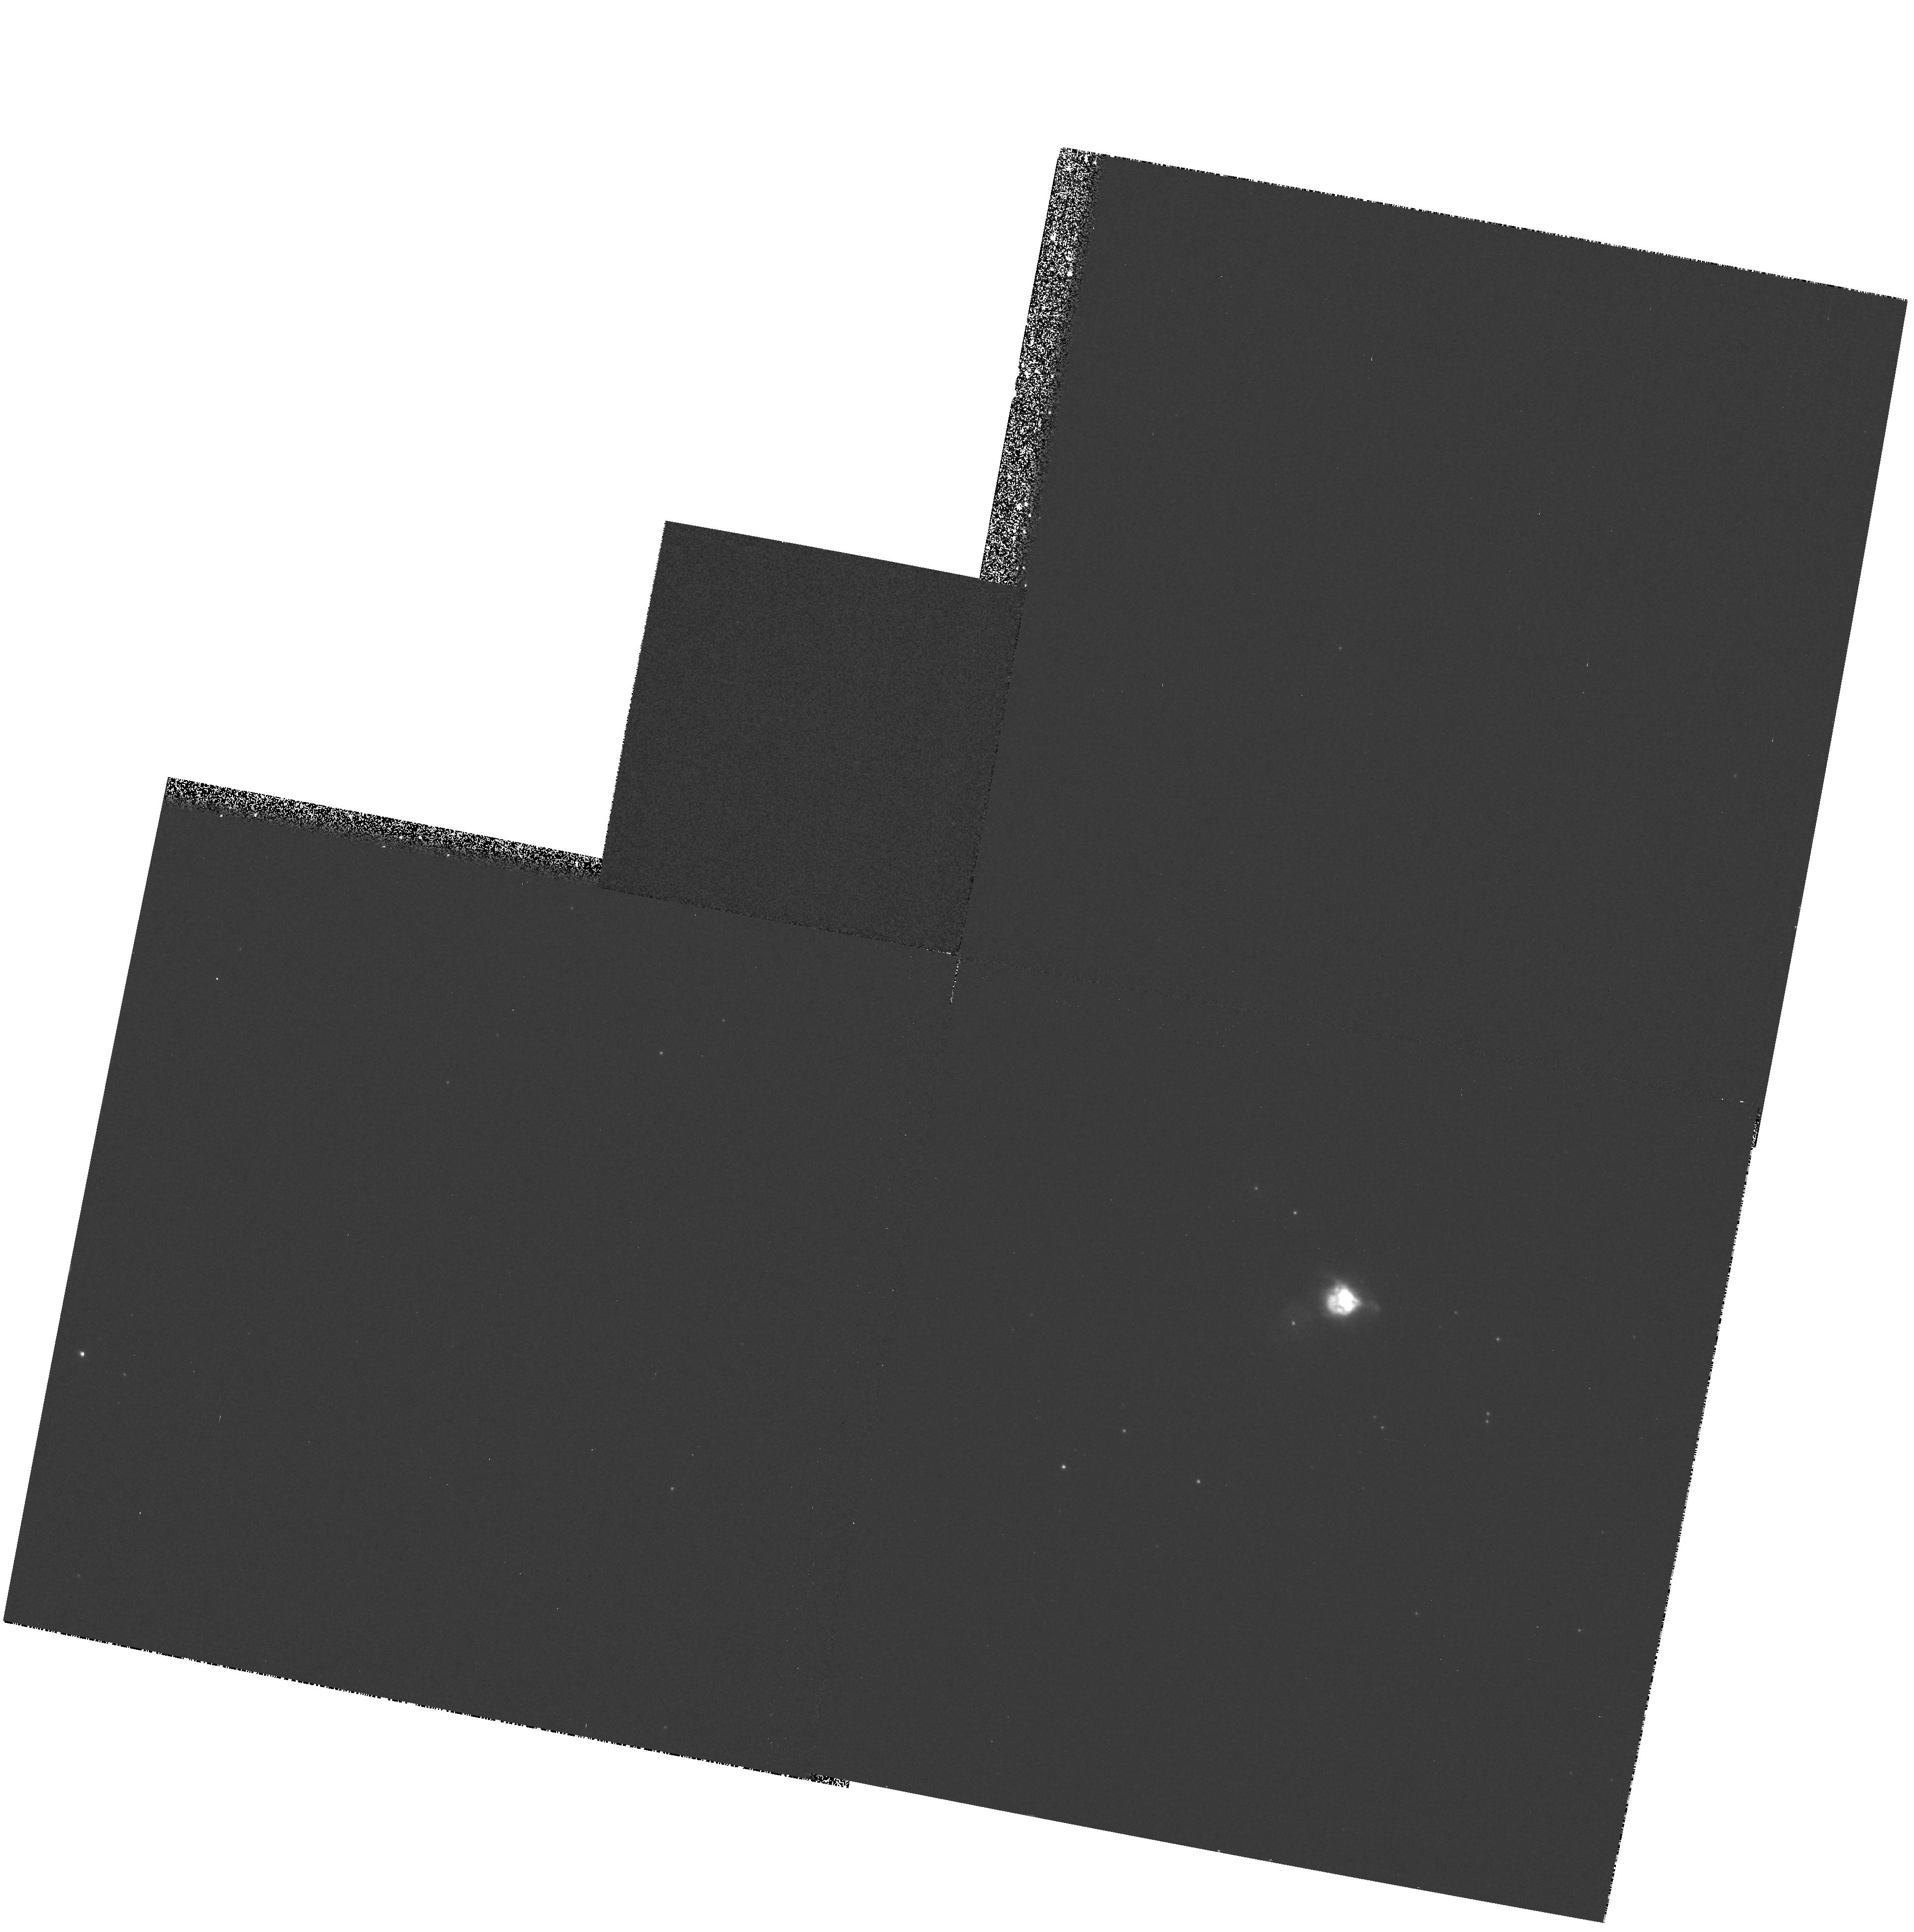
Target: NEB-012409-730917
Instrument: WFPC2/PC
Filter: F953N
Exposure: 12 min
Observation ID: hst_6839_51_wfpc2_pc_f953n_u40e51

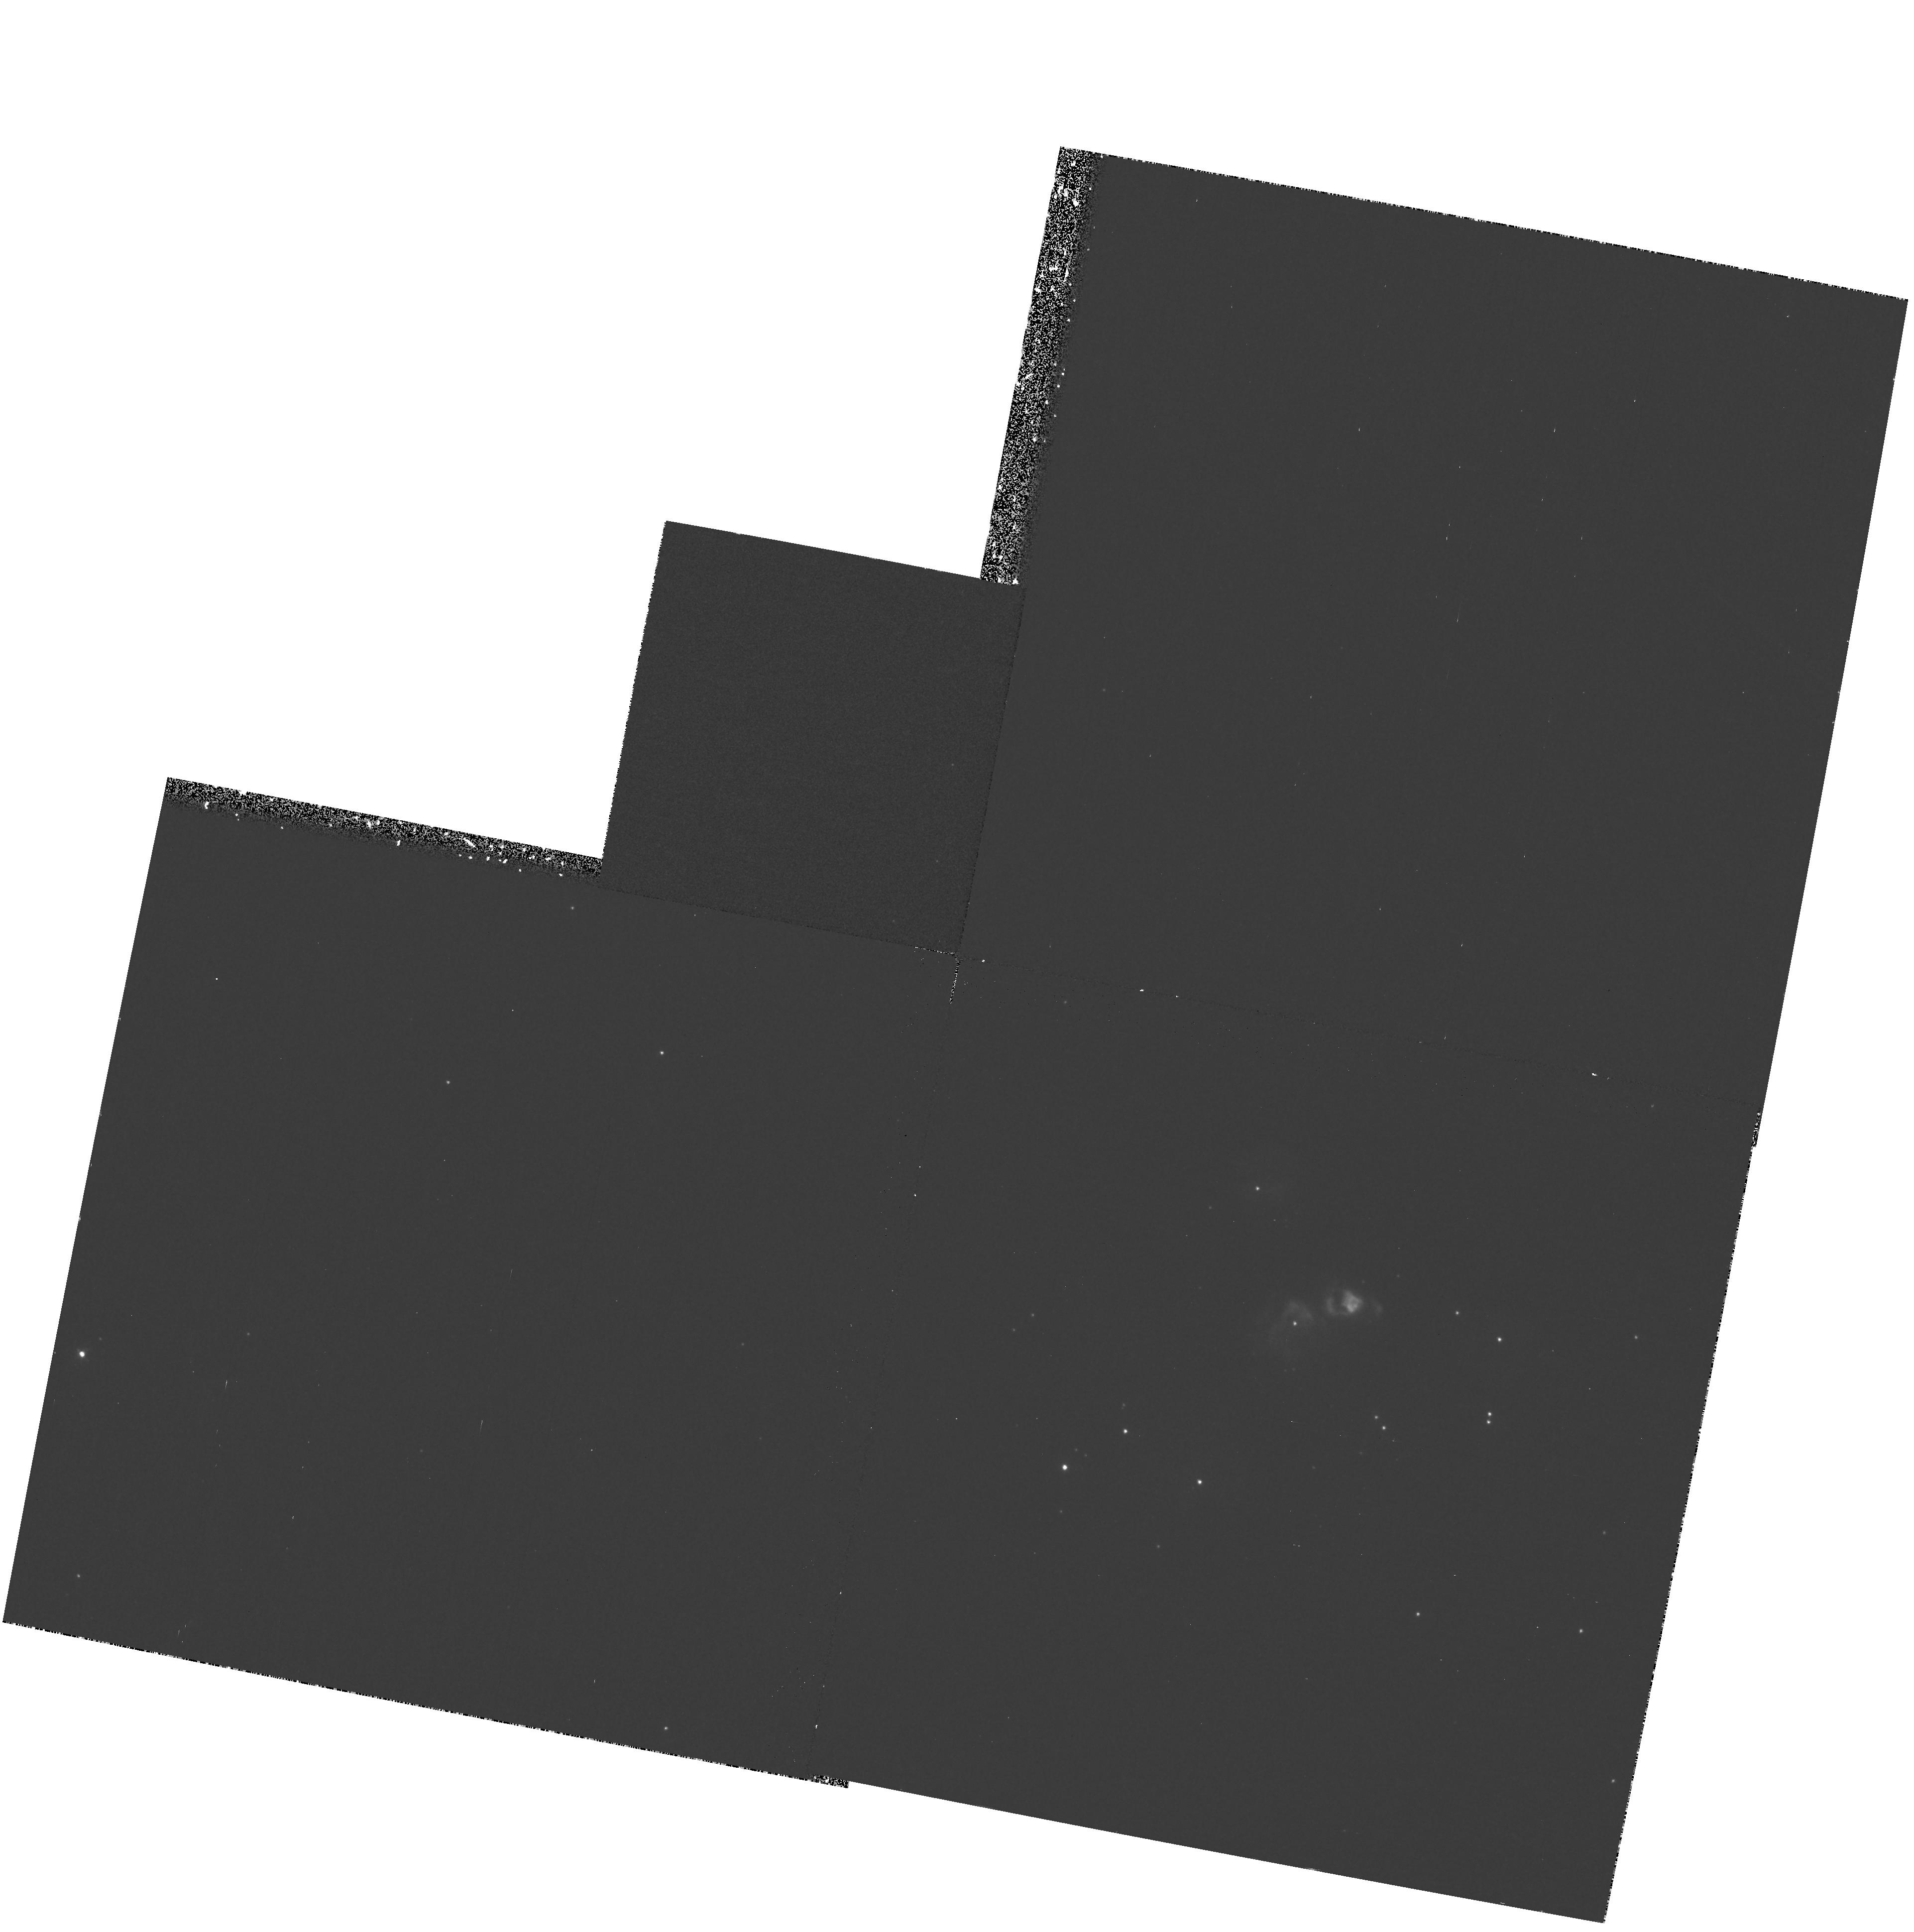
Target: NEB-012409-730917
Instrument: WFPC2/PC
Filter: F375N
Exposure: 35 min
Observation ID: hst_6839_51_wfpc2_pc_f375n_u40e51

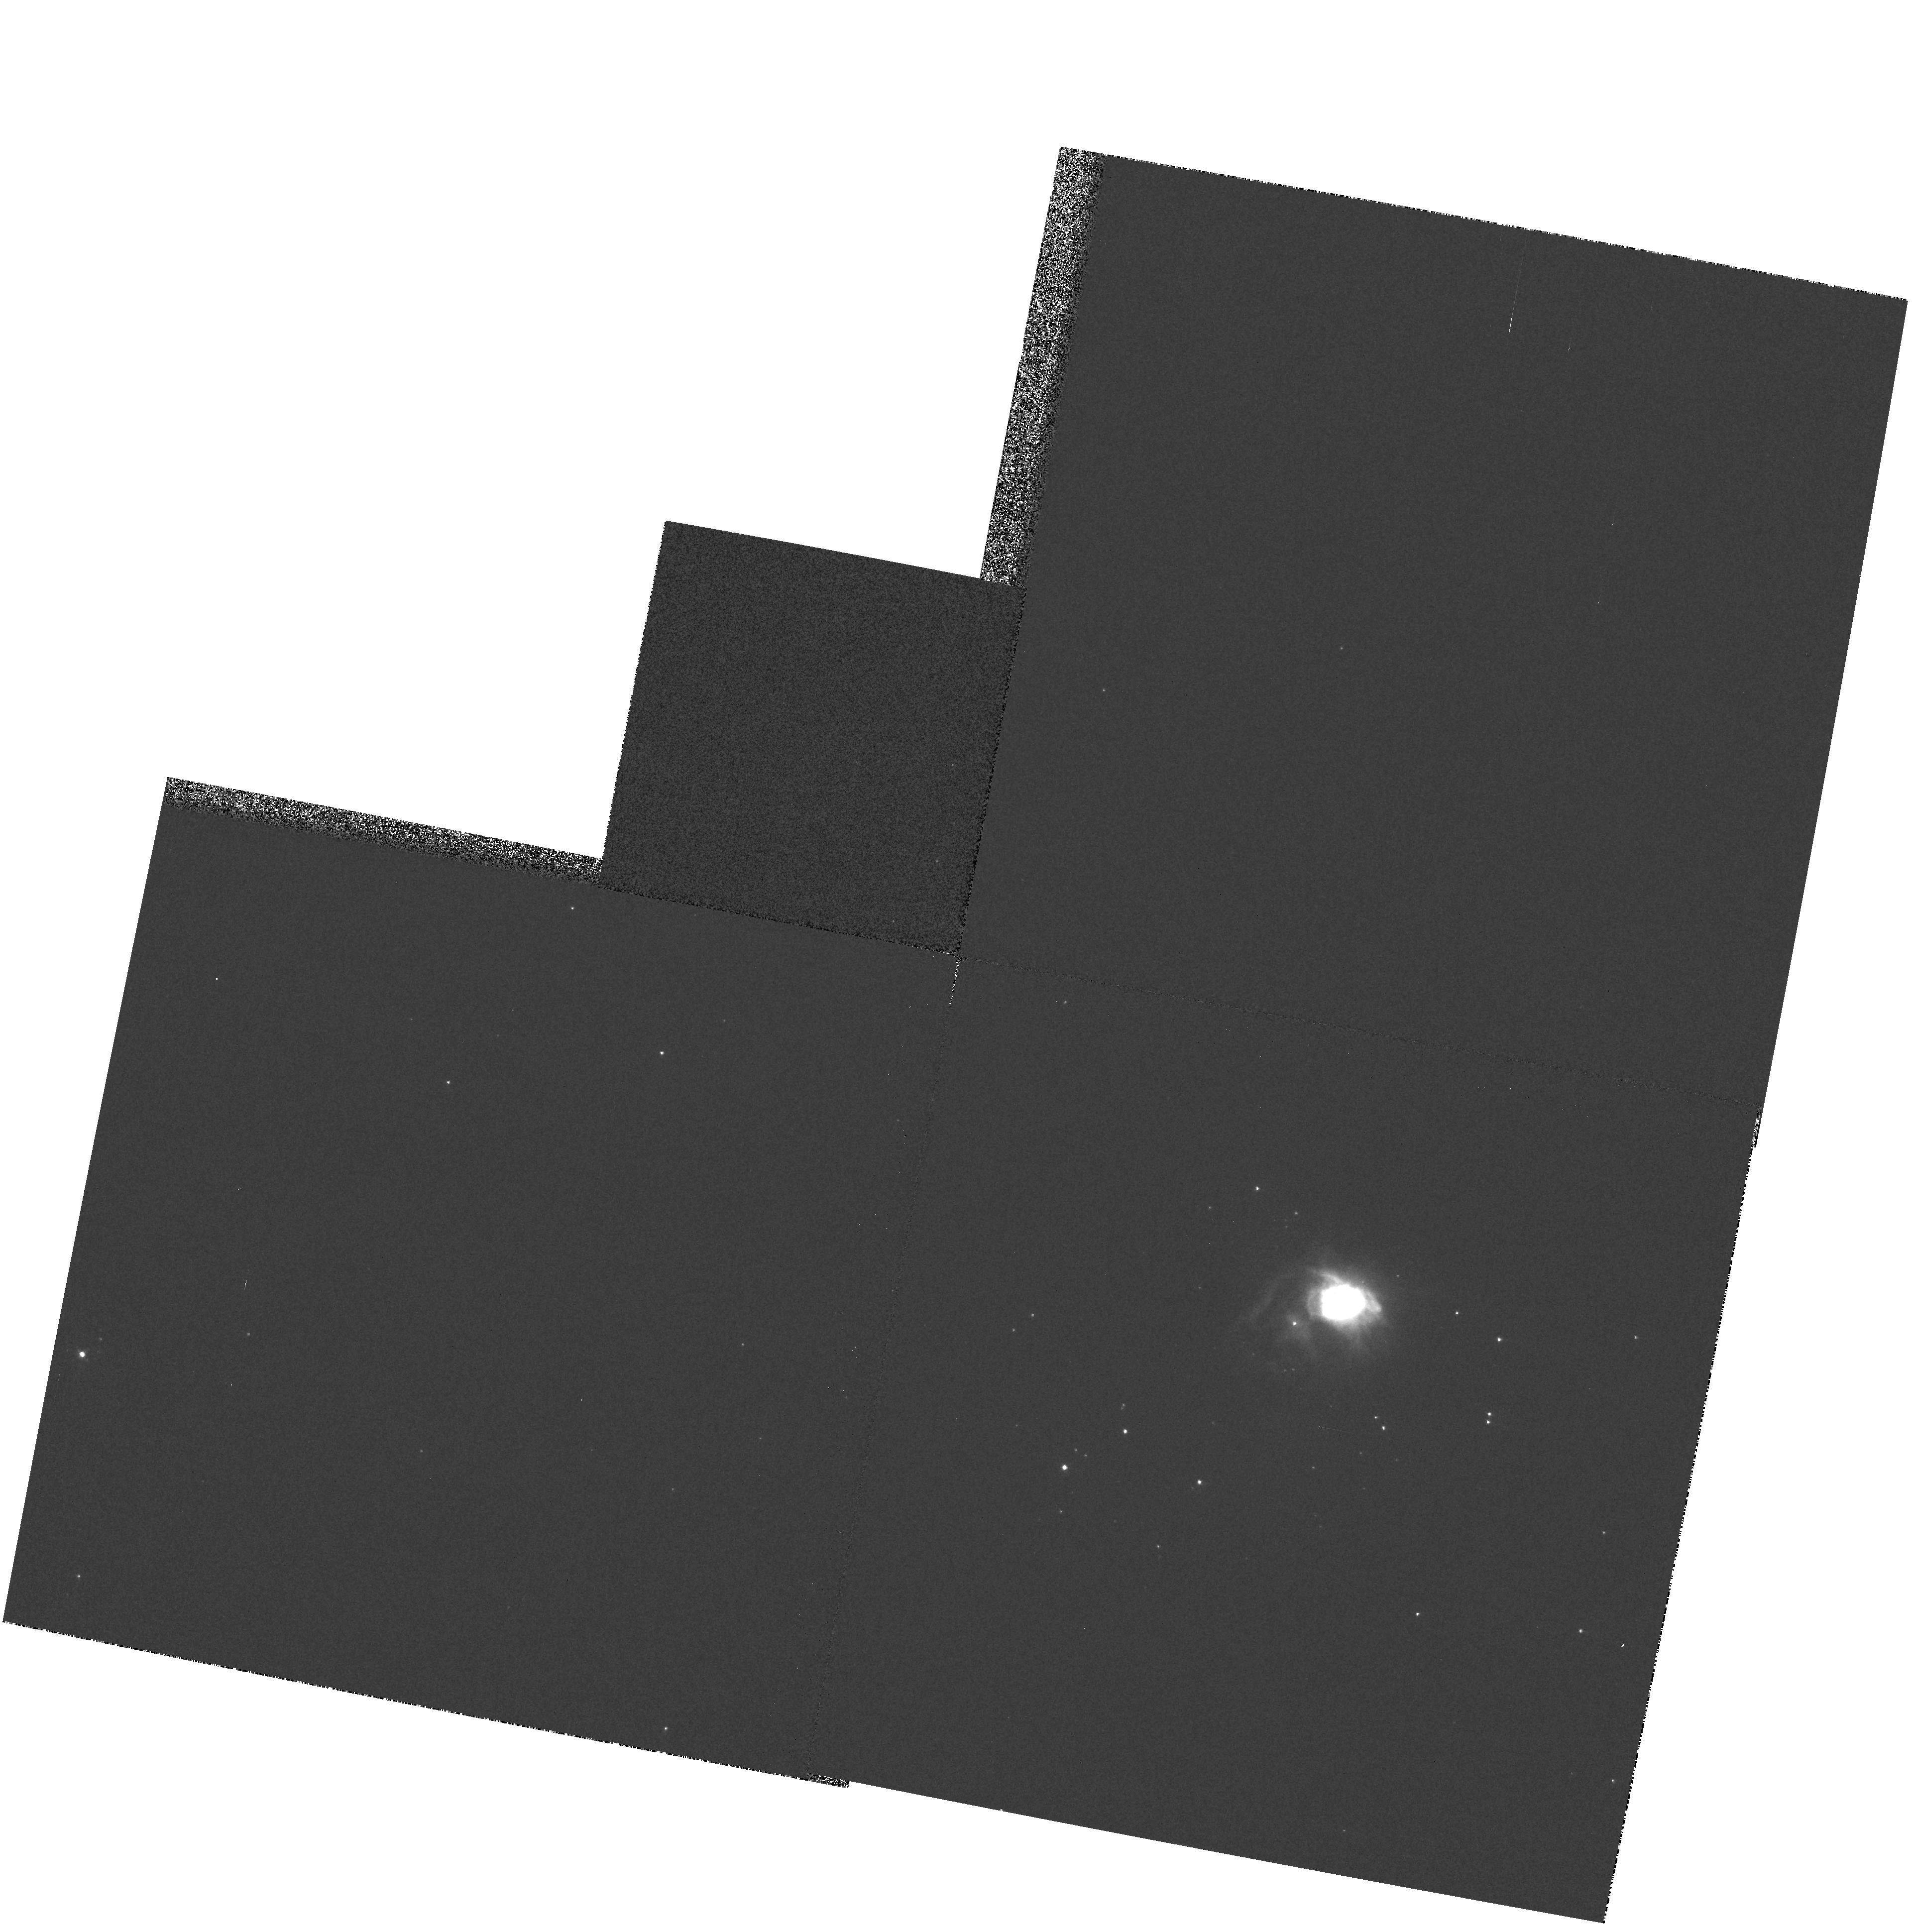
Target: NEB-012409-730917
Instrument: WFPC2/PC
Filter: F502N
Exposure: 4 min
Observation ID: hst_6839_51_wfpc2_pc_f502n_u40e51

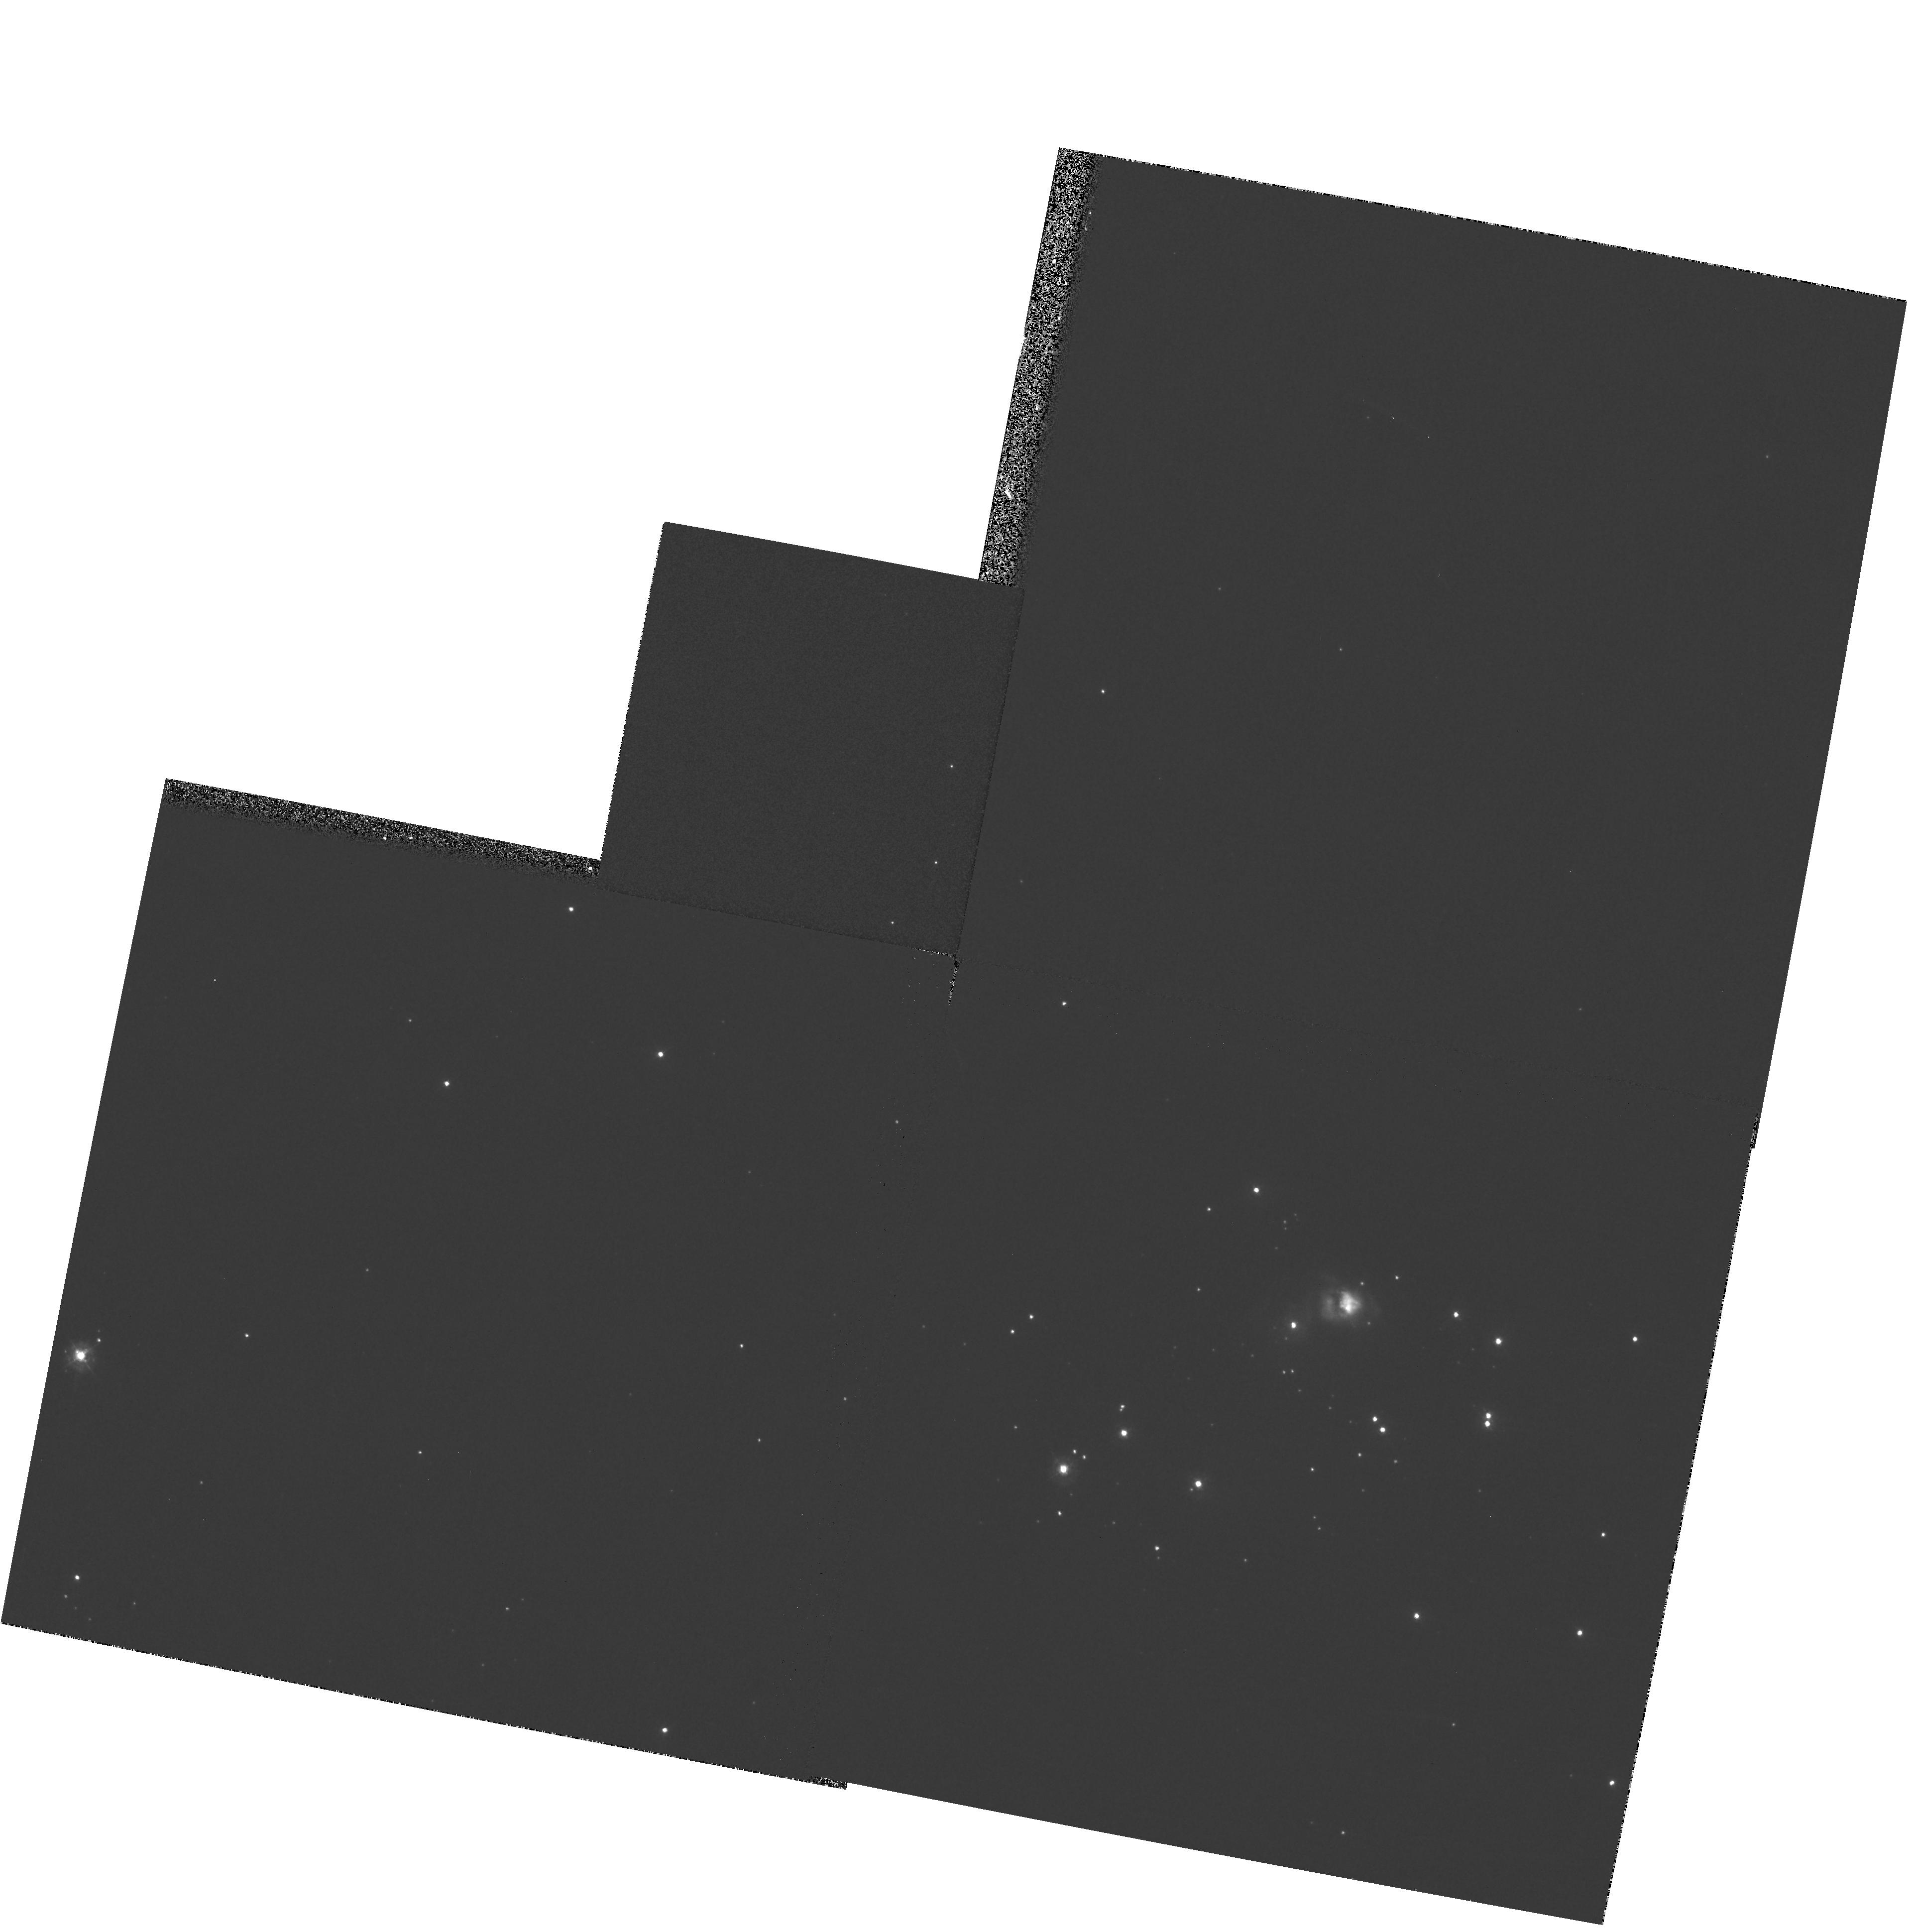
Target: NEB-012409-730917
Instrument: WFPC2/PC
Filter: F336W
Exposure: 5 min
Observation ID: hst_6839_51_wfpc2_pc_f336w_u40e51

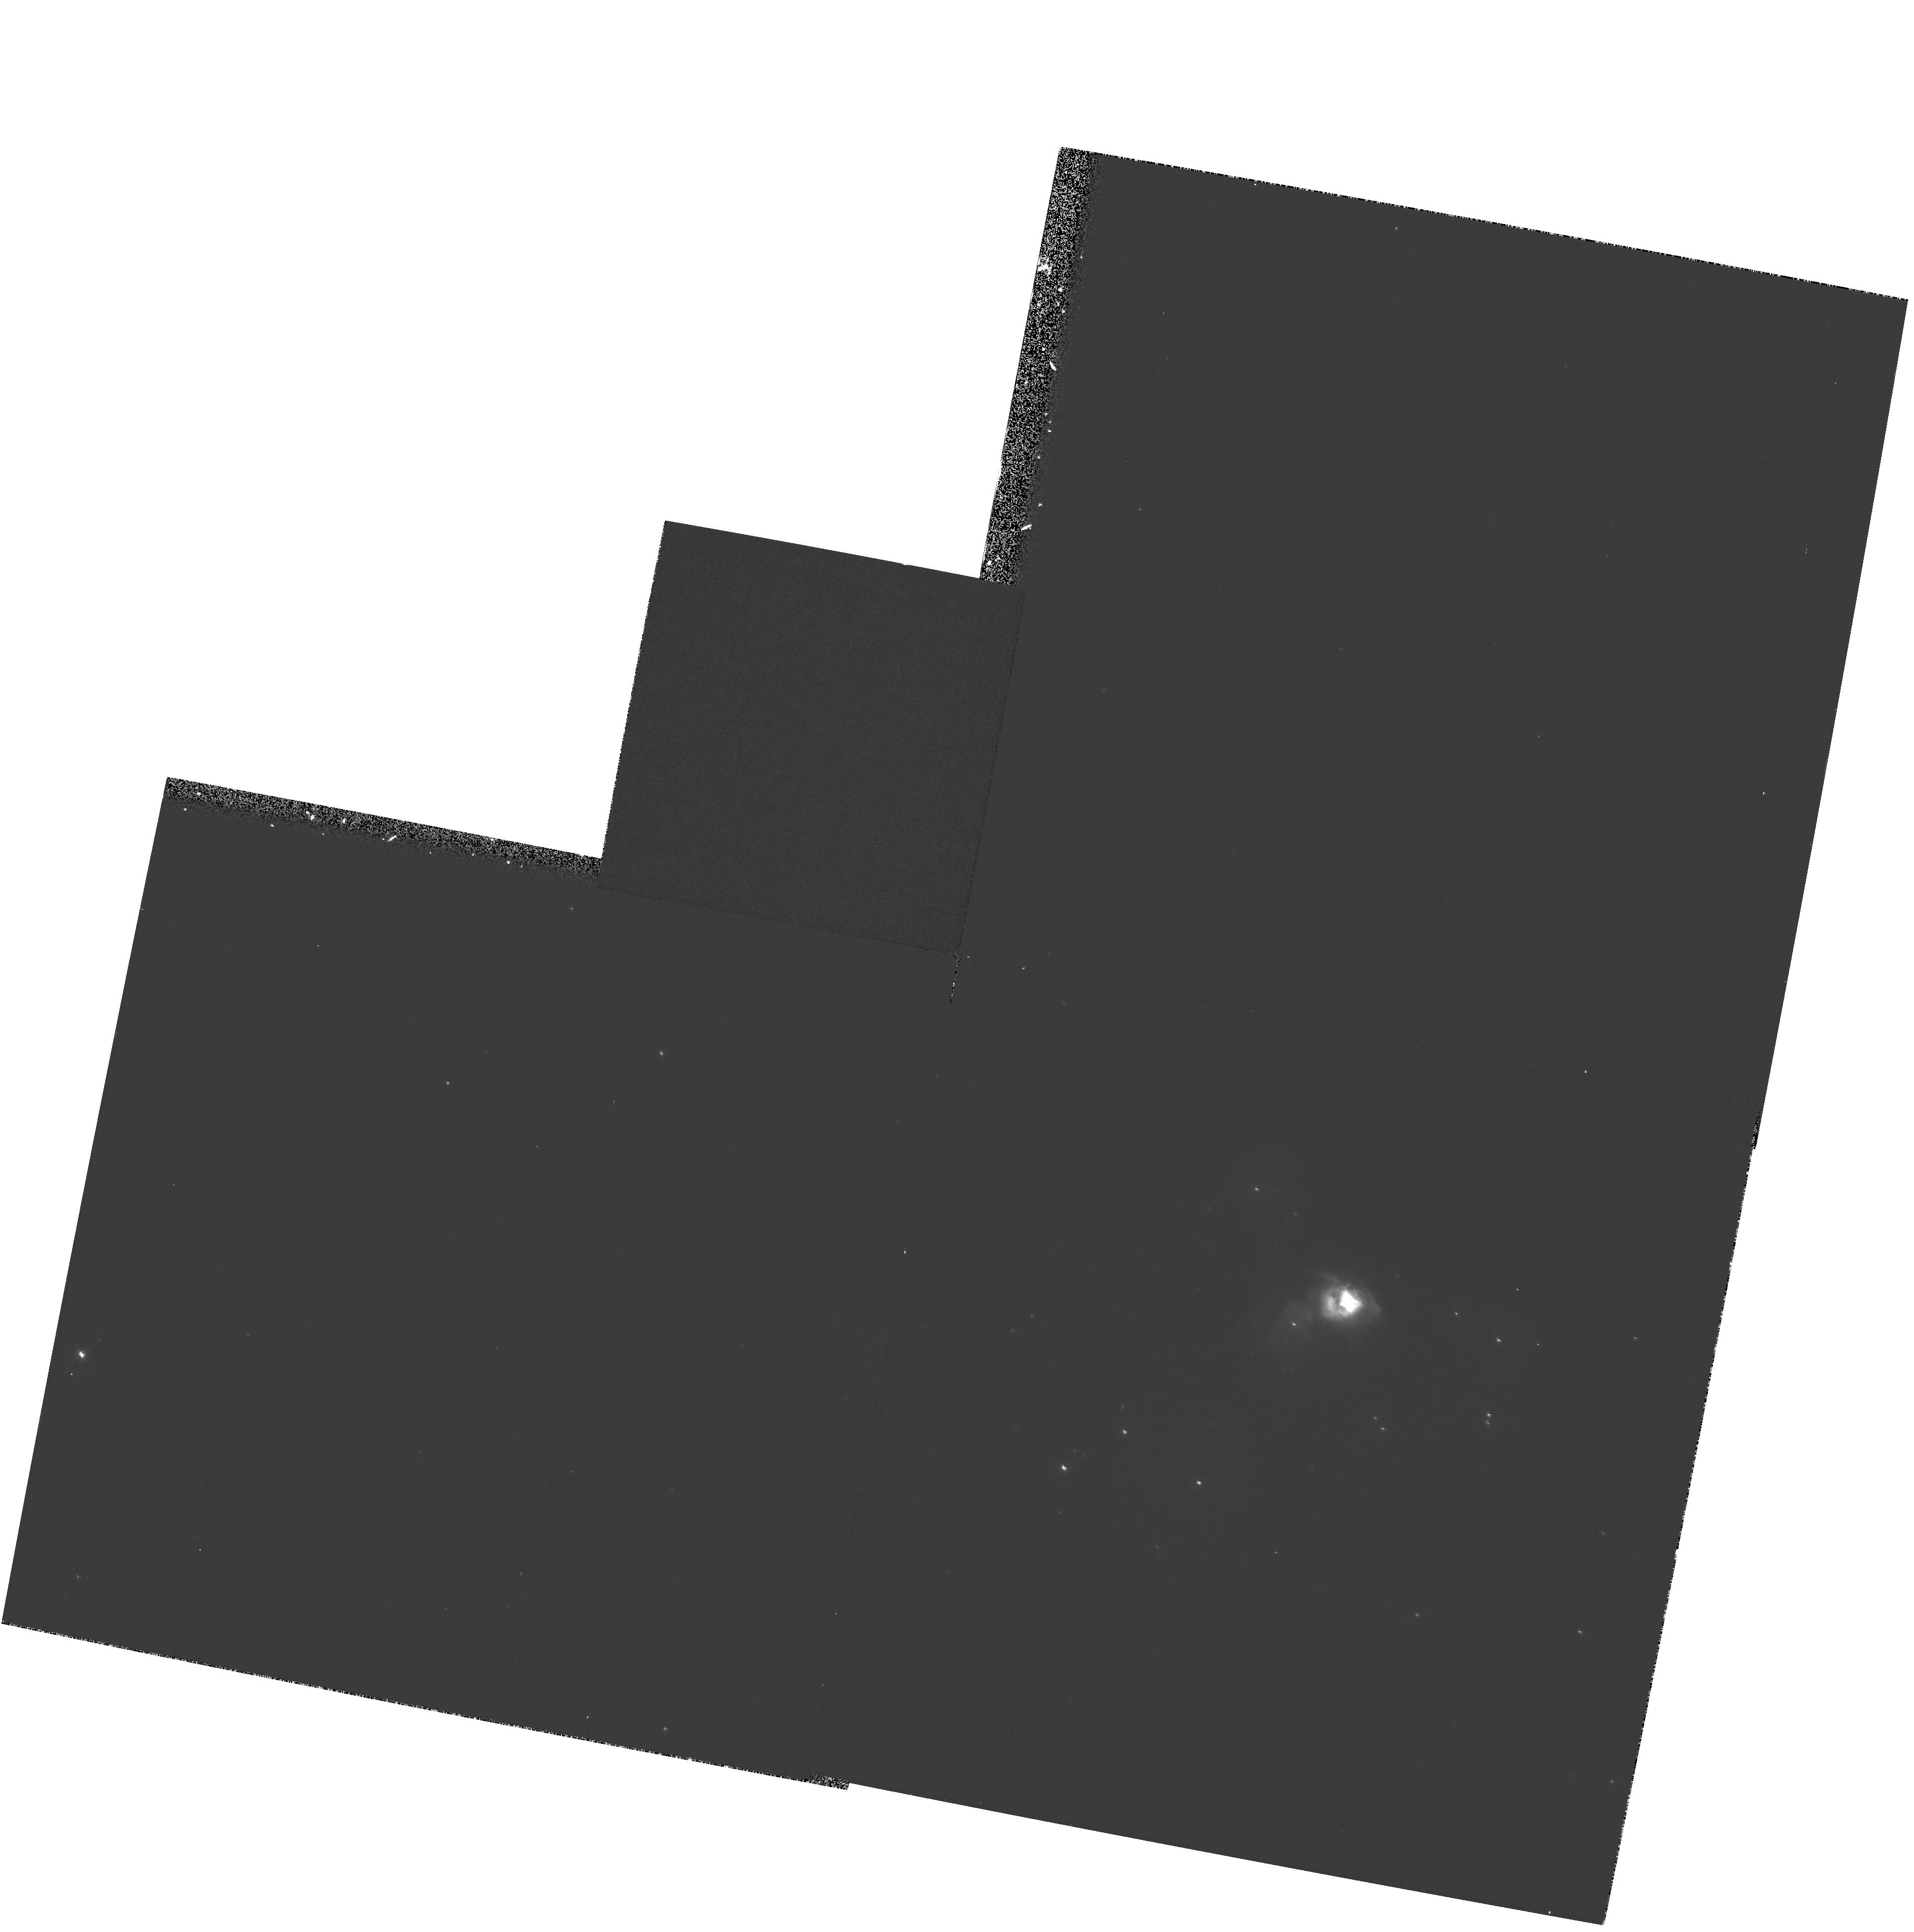
Target: NEB-012409-730917
Instrument: WFPC2/PC
Filter: F487N
Exposure: 20 min
Observation ID: hst_6839_51_wfpc2_pc_f487n_u40e51

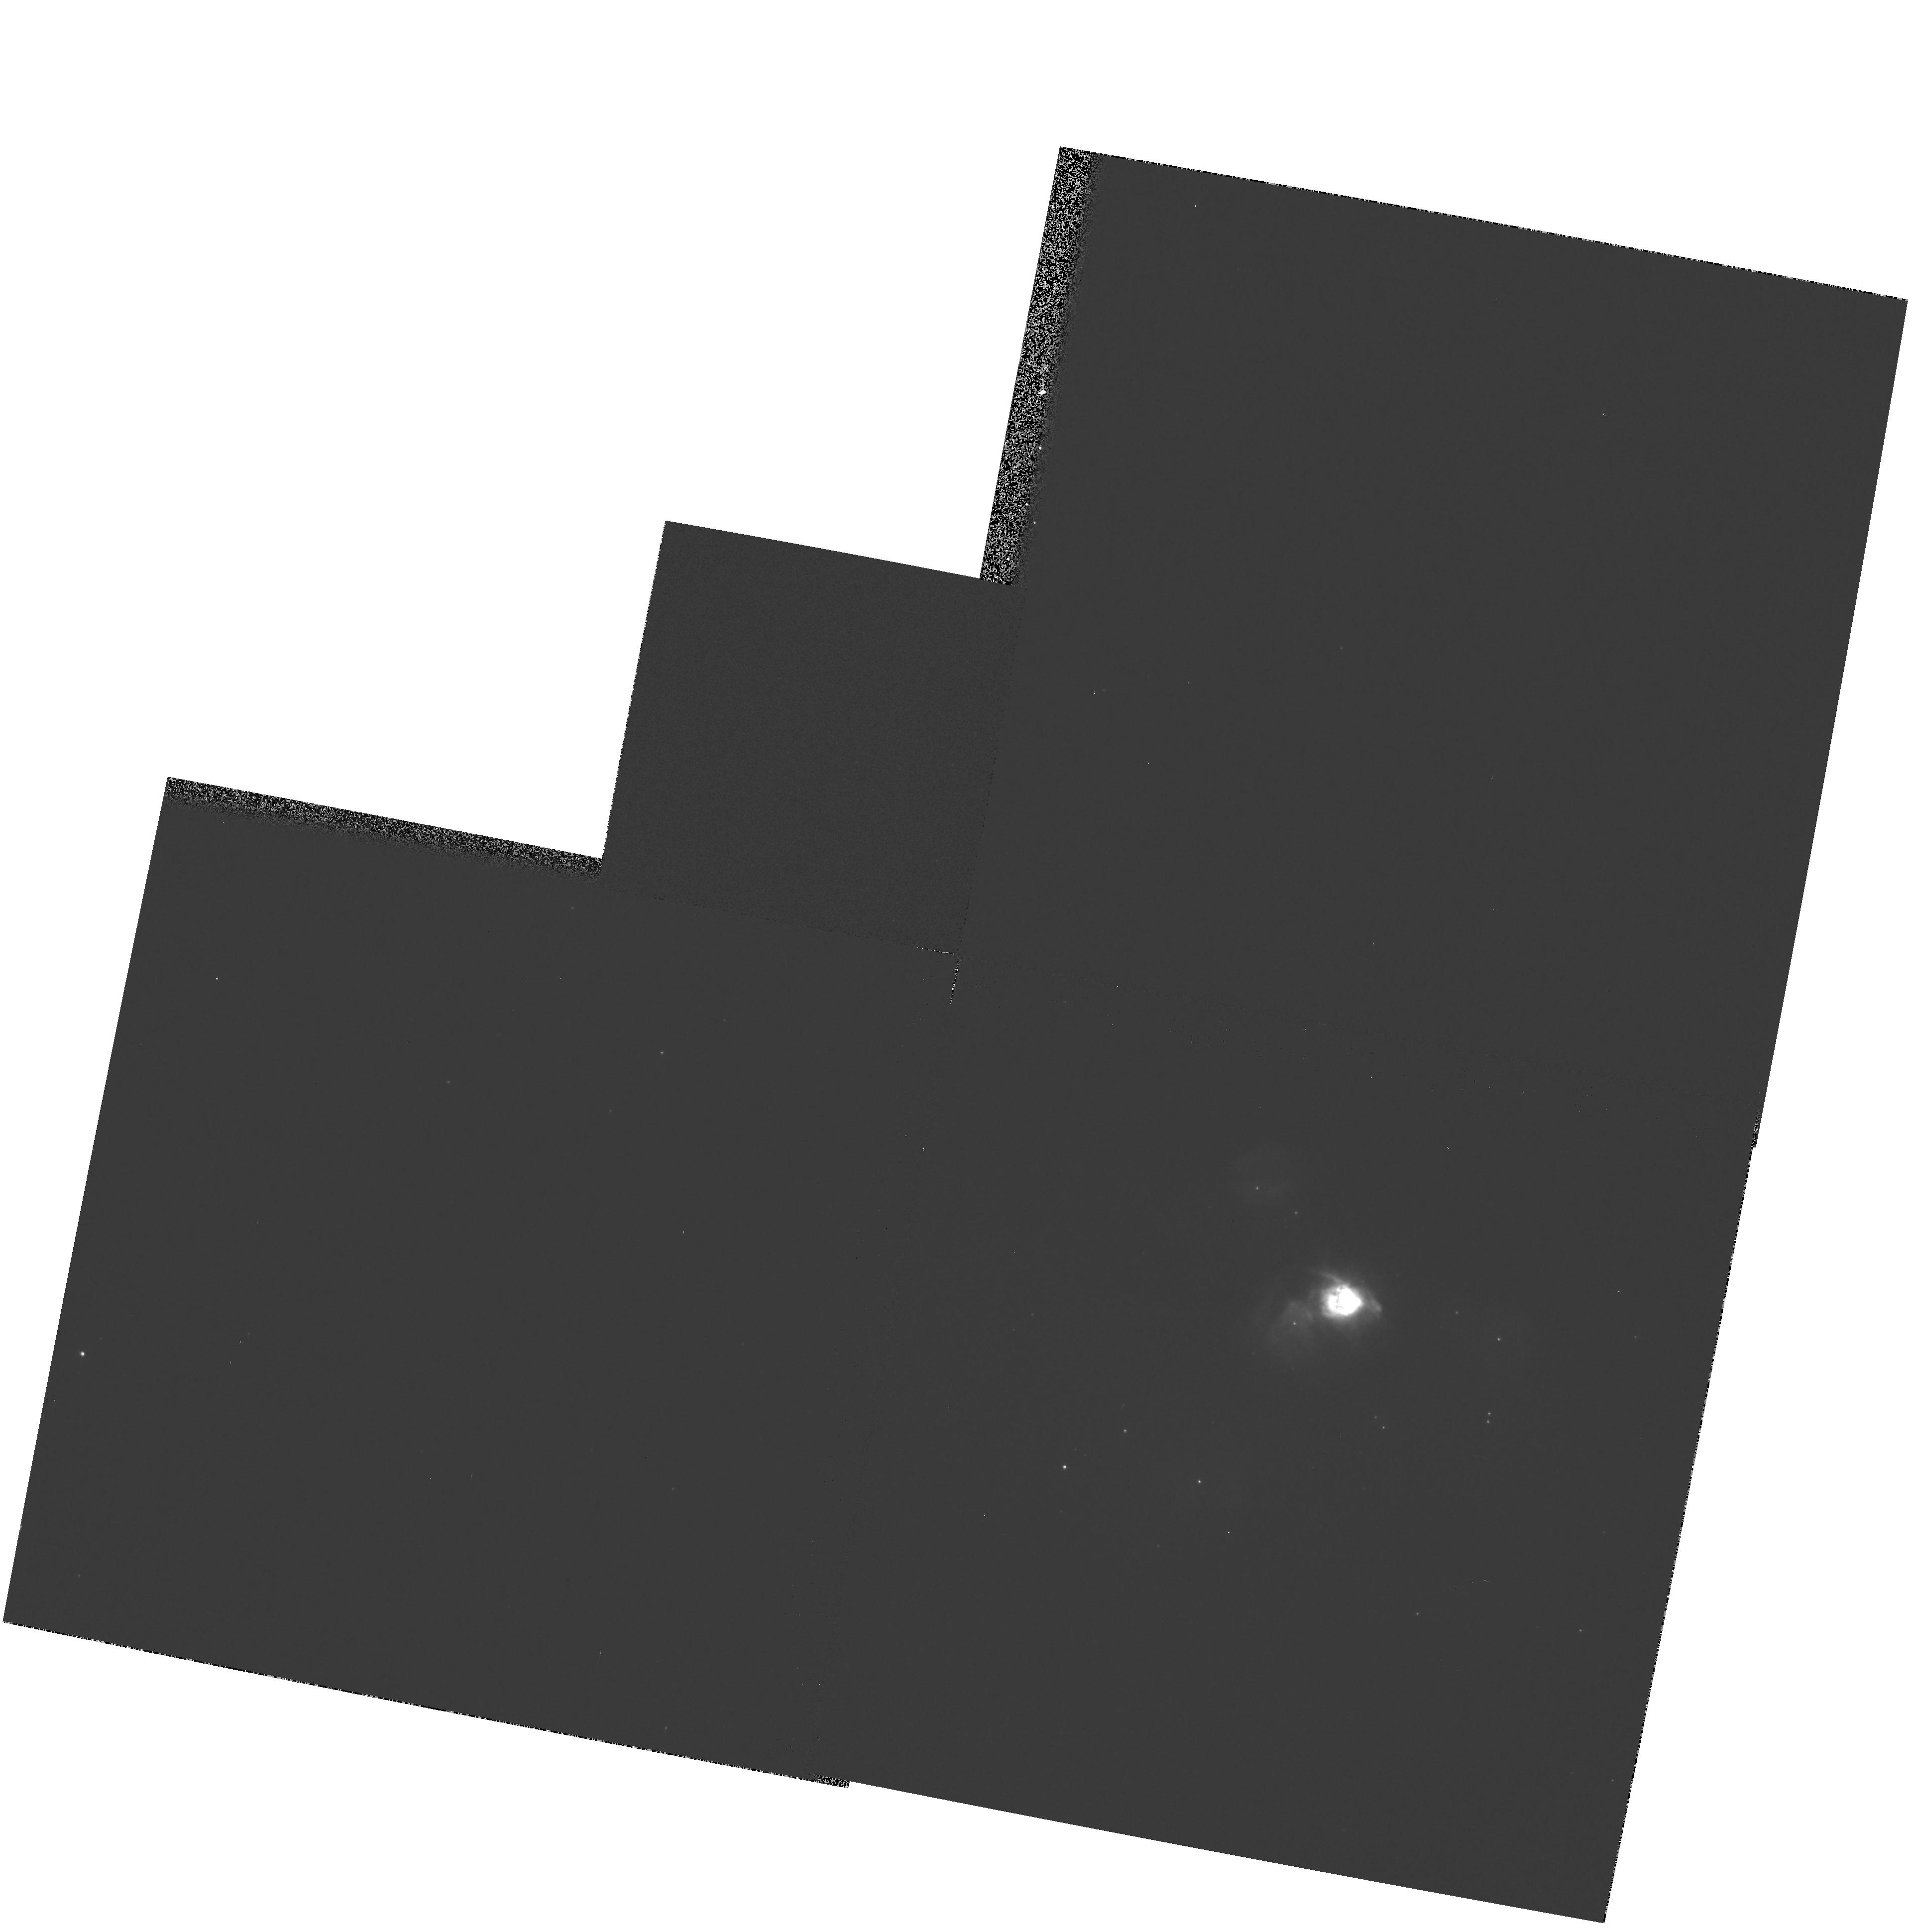
Target: NEB-012409-730917
Instrument: WFPC2/PC
Filter: F656N
Exposure: 3 min
Observation ID: hst_6839_51_wfpc2_pc_f656n_u40e51

WFPC2 Imagery of the Dusty HII Region SMC N88A (PI: Kurt, Cindy Marie)

We are proposing to take WFPC2 imagery through narrow band filters isolating several important emission lines in the H II region N88A in the Small Magellanic Cloud (SMC). This small H II region is unusual in the metal-poor and relatively dust-free ISM environment of the SMC in that it is heavily reddened and shows a peculiar ionization structure compared to other SMC H II regions. We anticipate that this new WFPC2 imagery, combined with previous HST FOS spectra and ground- based data, will permit us to construct an accurate model of the nature of N88A and its associated dust. Such a model may provide basic new information on the production of dust in the metal-poor star-forming ISM environment existing in many irregular galaxies - an environment similar to that in our Galaxy at a much earlier time in its chemical evolution. In addition to the above observations, we propose to take wide band ``V'' and ``B'' images to assess the stellar population in and around the nebula.